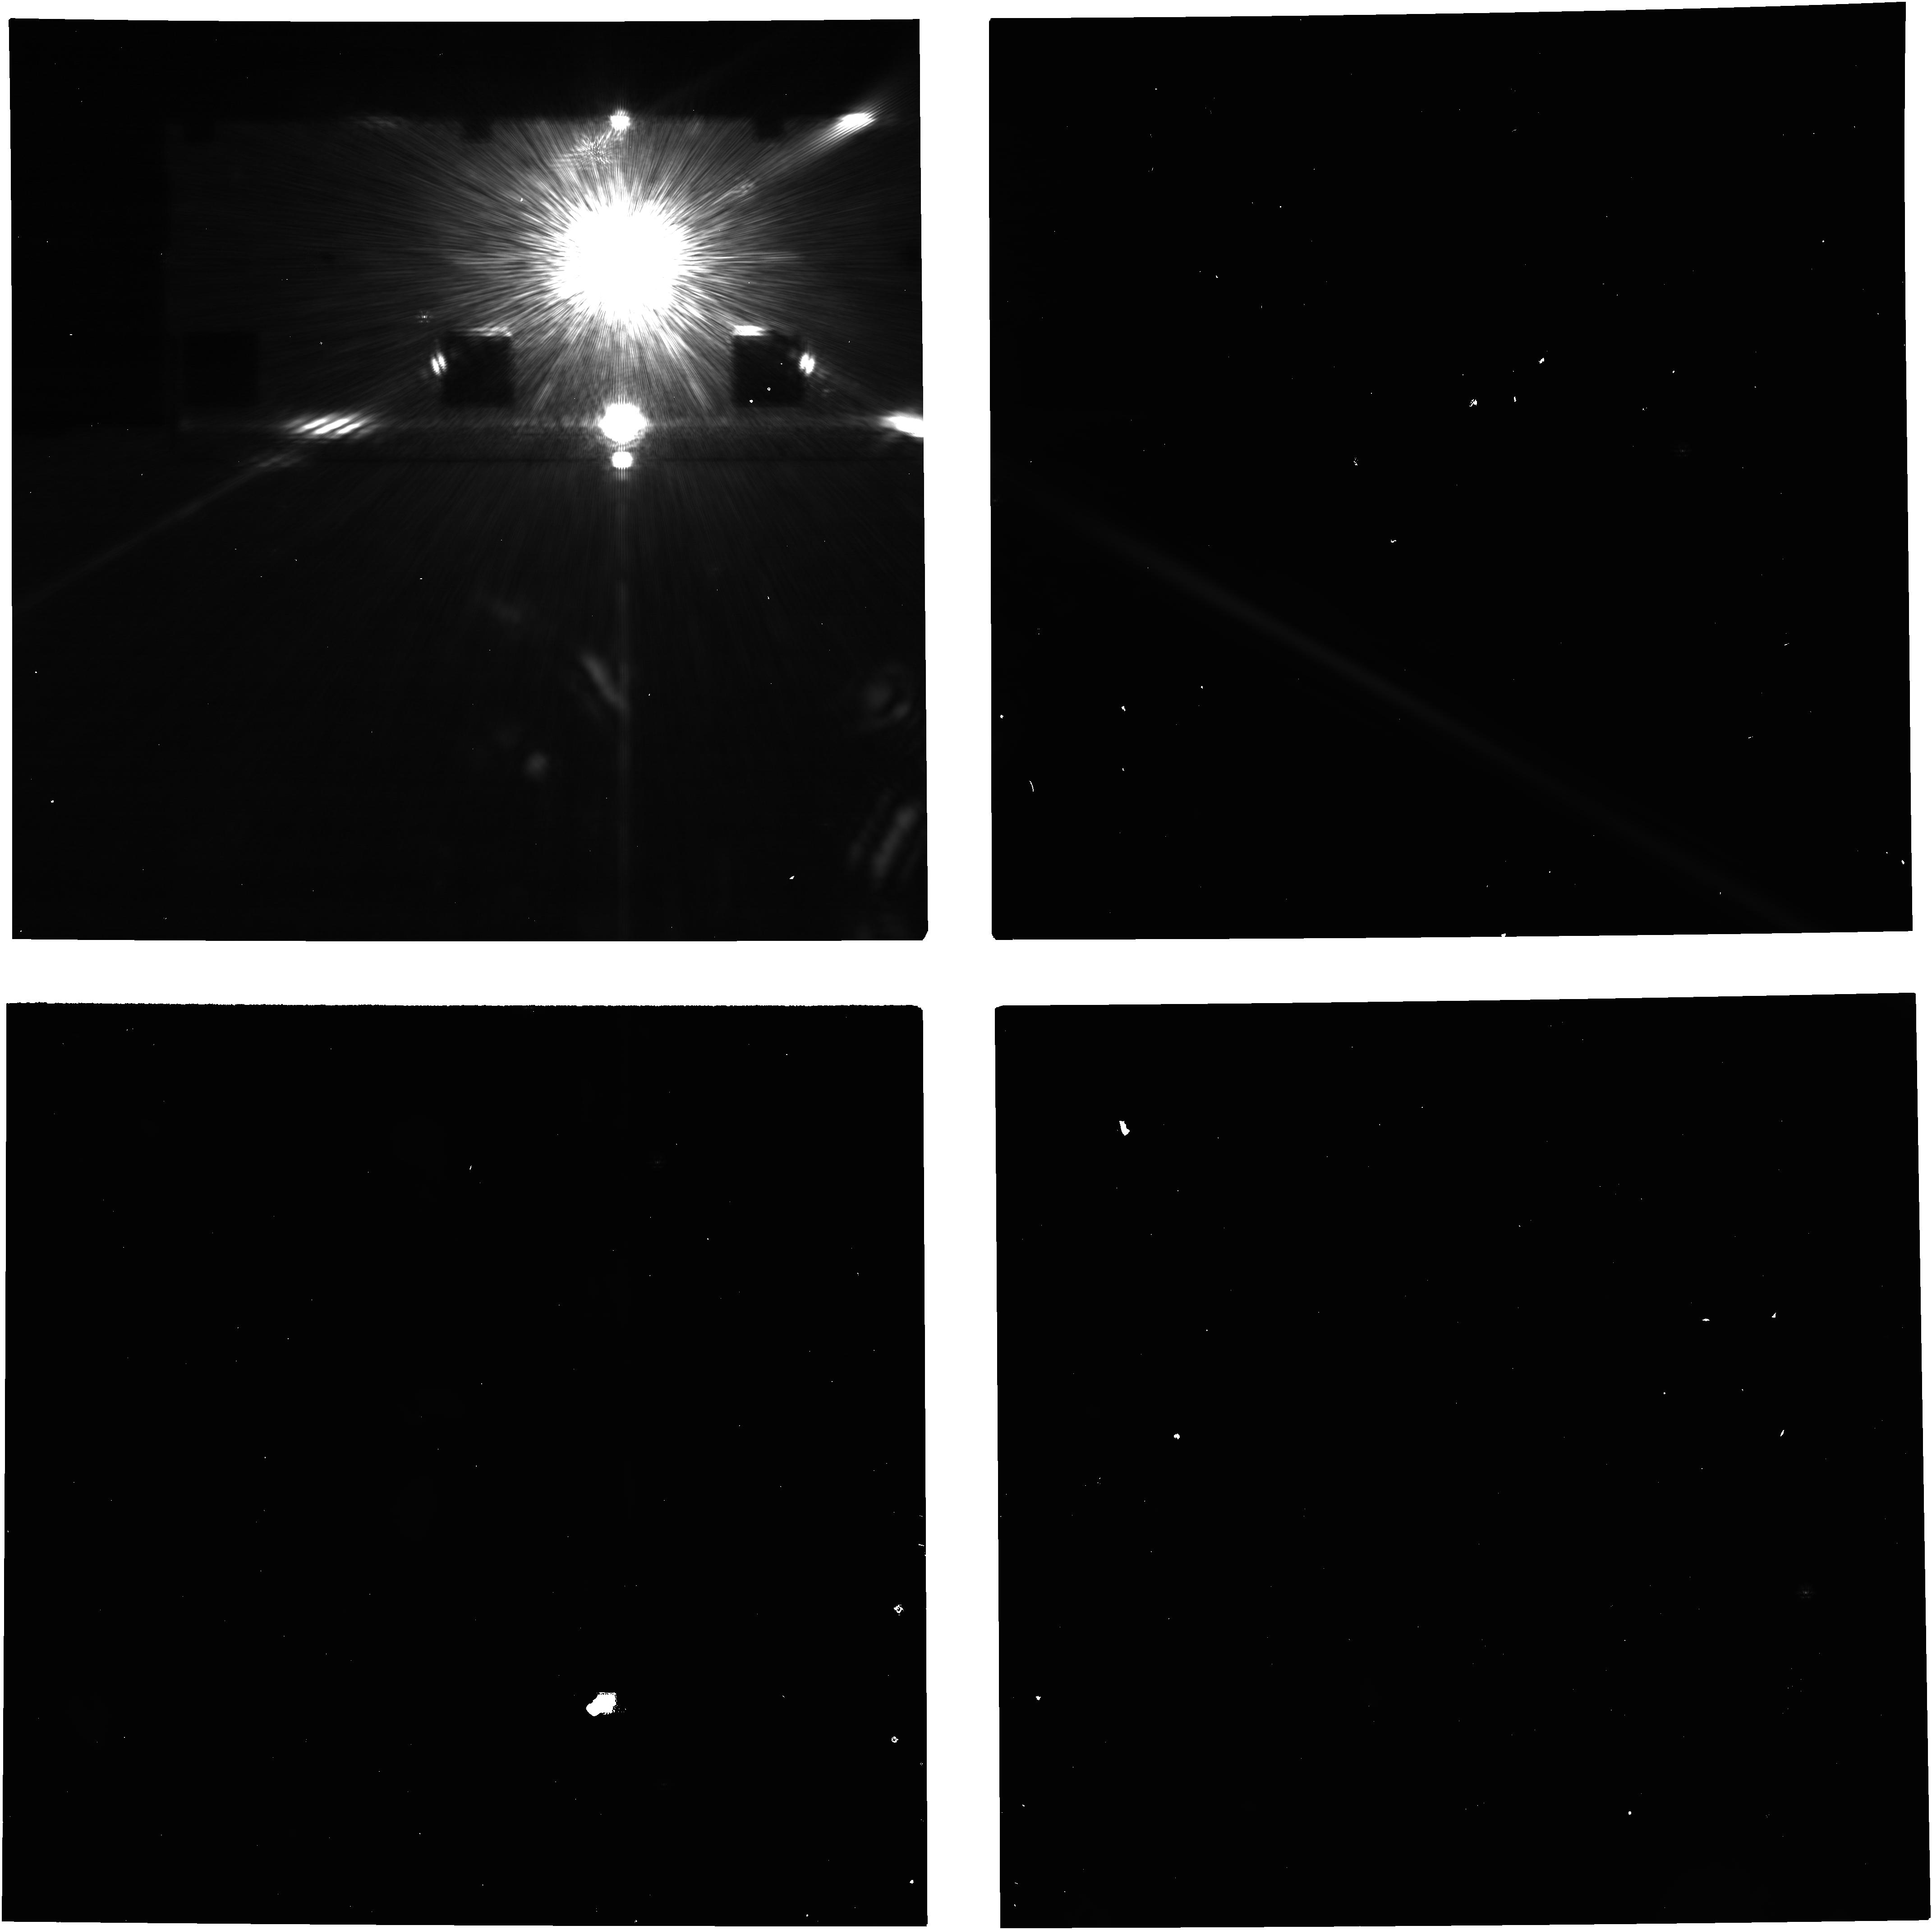
Target: FOMALHAUT. Instrument: NIRCAM. Filter: F200W+MASKRND. Exposure: 47 min. Observation ID: jw03925-o002_t001_nircam_f200w-maskrnd-image3

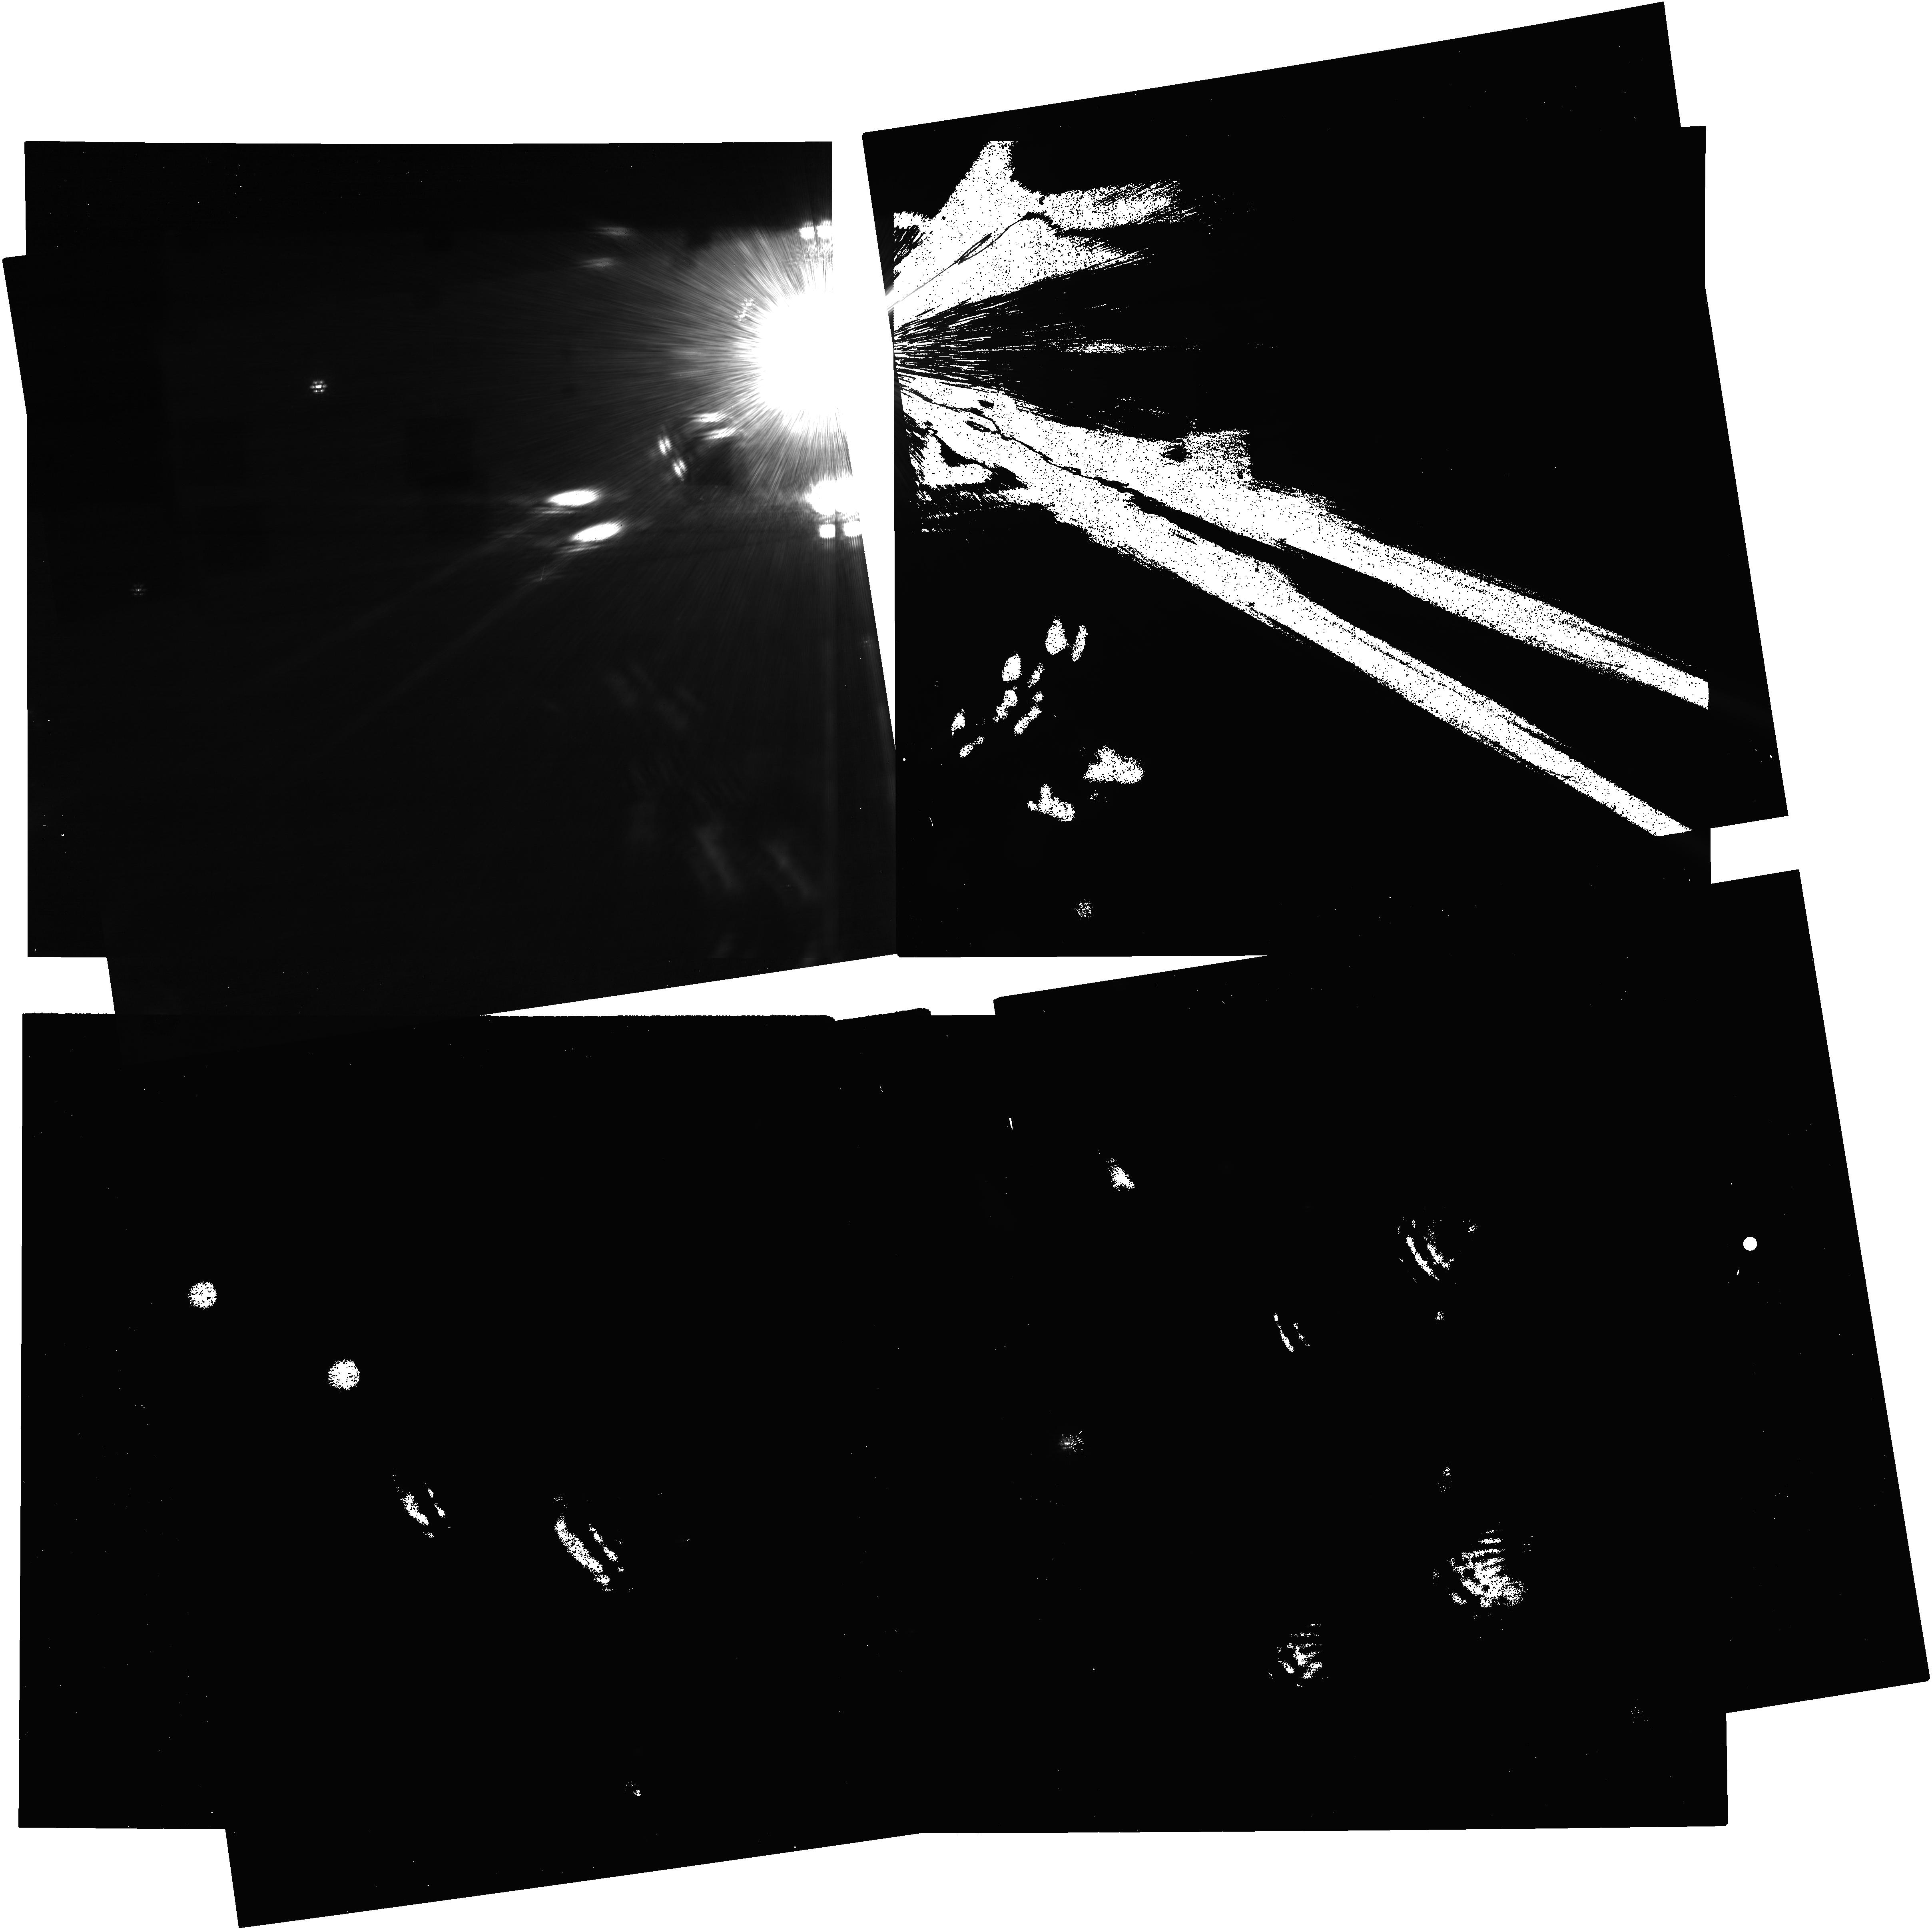
Target: FOMALHAUT. Instrument: NIRCAM. Filter: F200W+MASKRND. Exposure: 1.6 h. Observation ID: jw03925-c1012_t001_nircam_f200w-maskrnd-image3

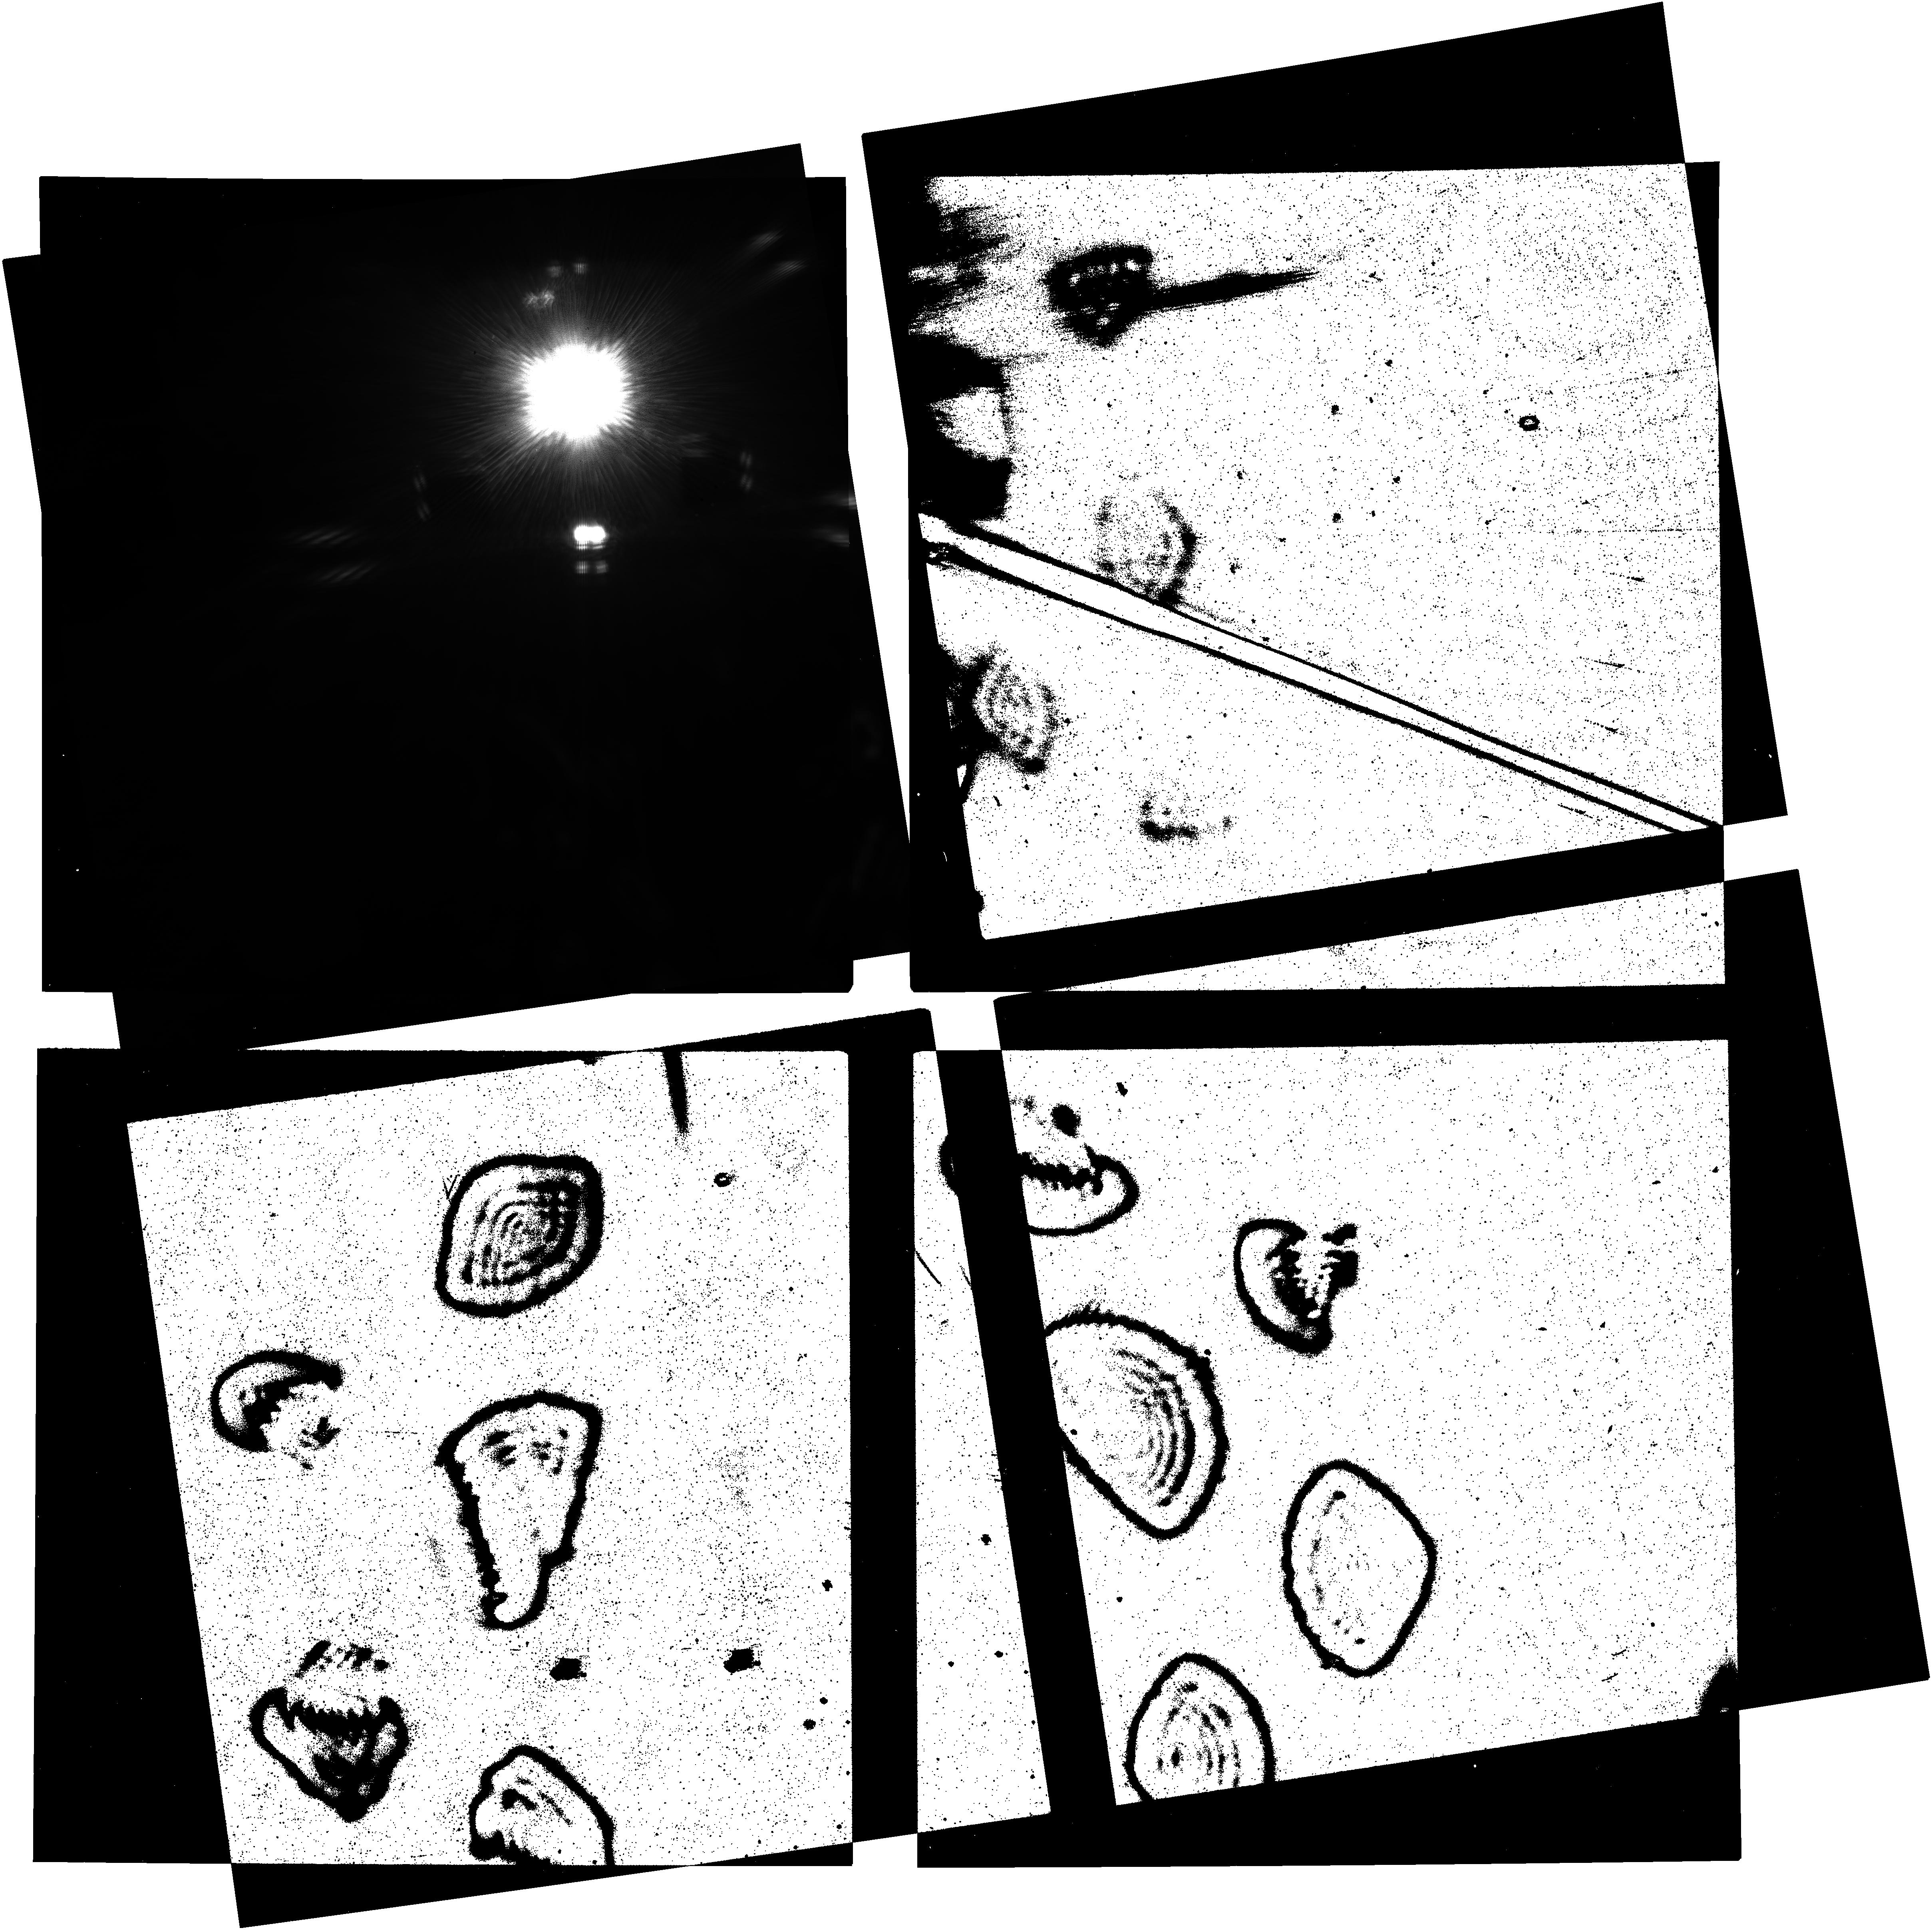
Target: FOMALHAUT. Instrument: NIRCAM. Filter: F200W+MASKRND. Exposure: 1.6 h. Observation ID: jw03925-c1008_t001_nircam_f200w-maskrnd-image3

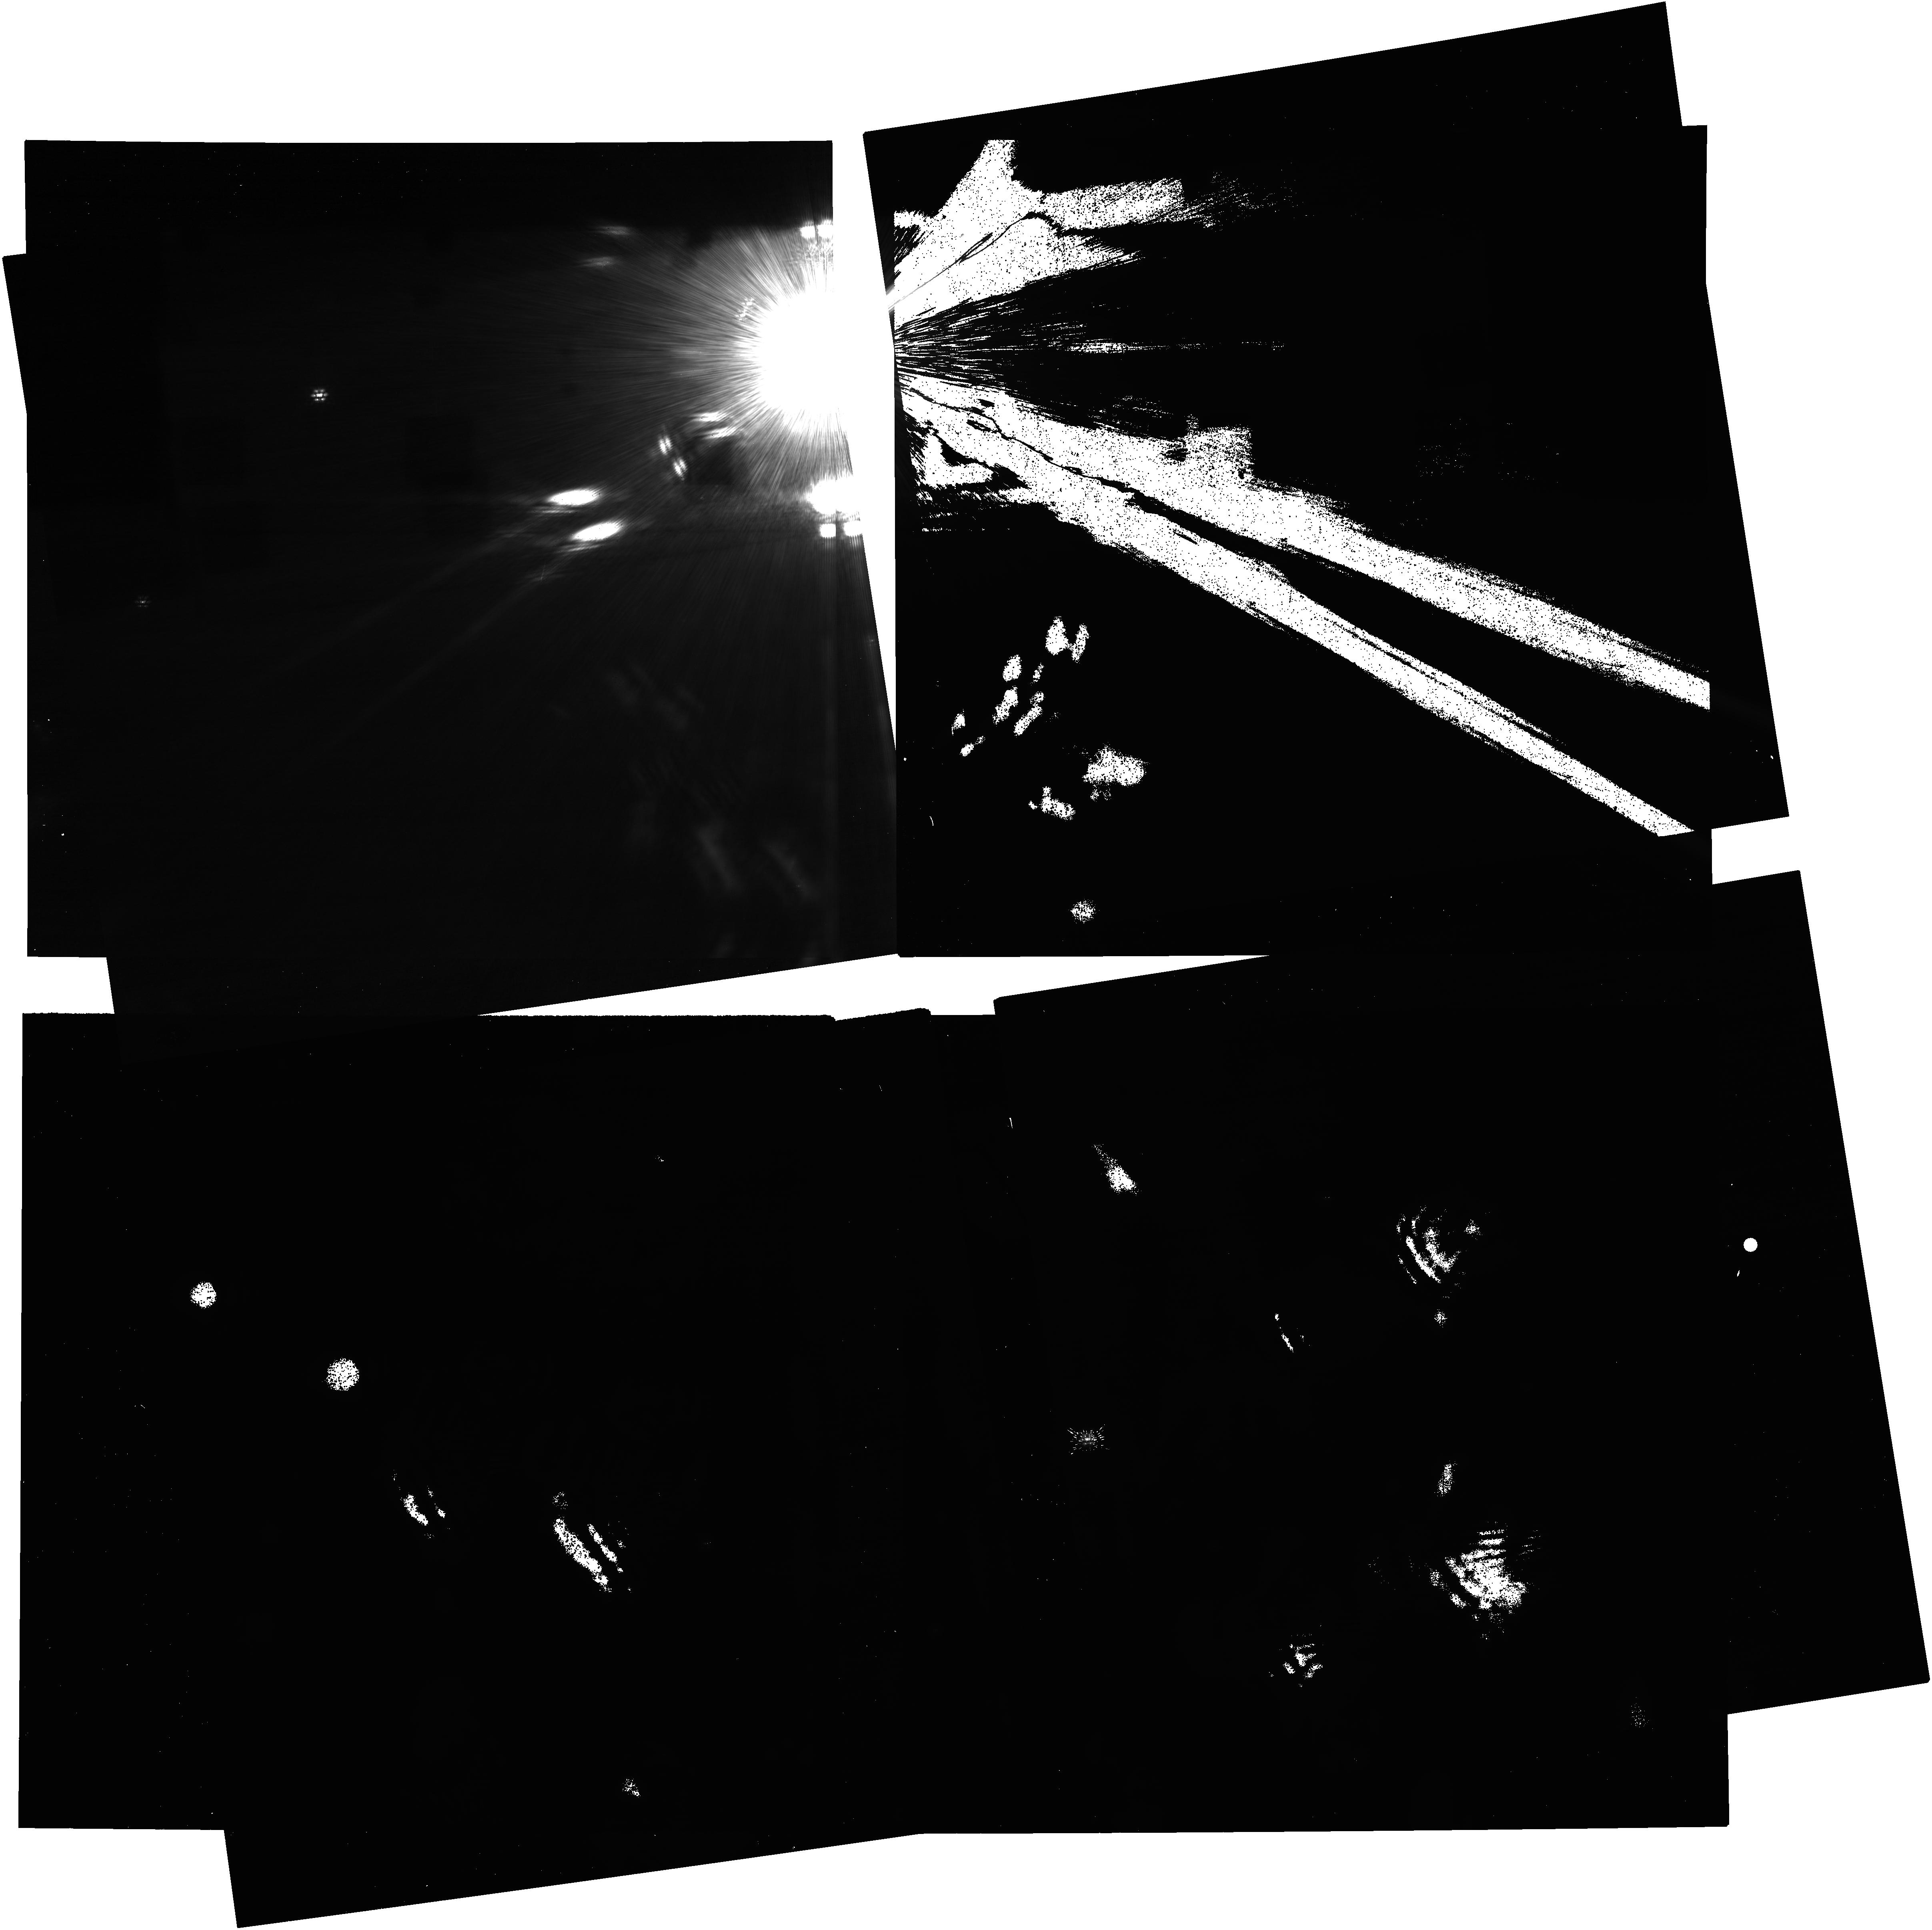
Target: FOMALHAUT. Instrument: NIRCAM. Filter: F200W+MASKRND. Exposure: 1.6 h. Observation ID: jw03925-c1010_t001_nircam_f200w-maskrnd-image3

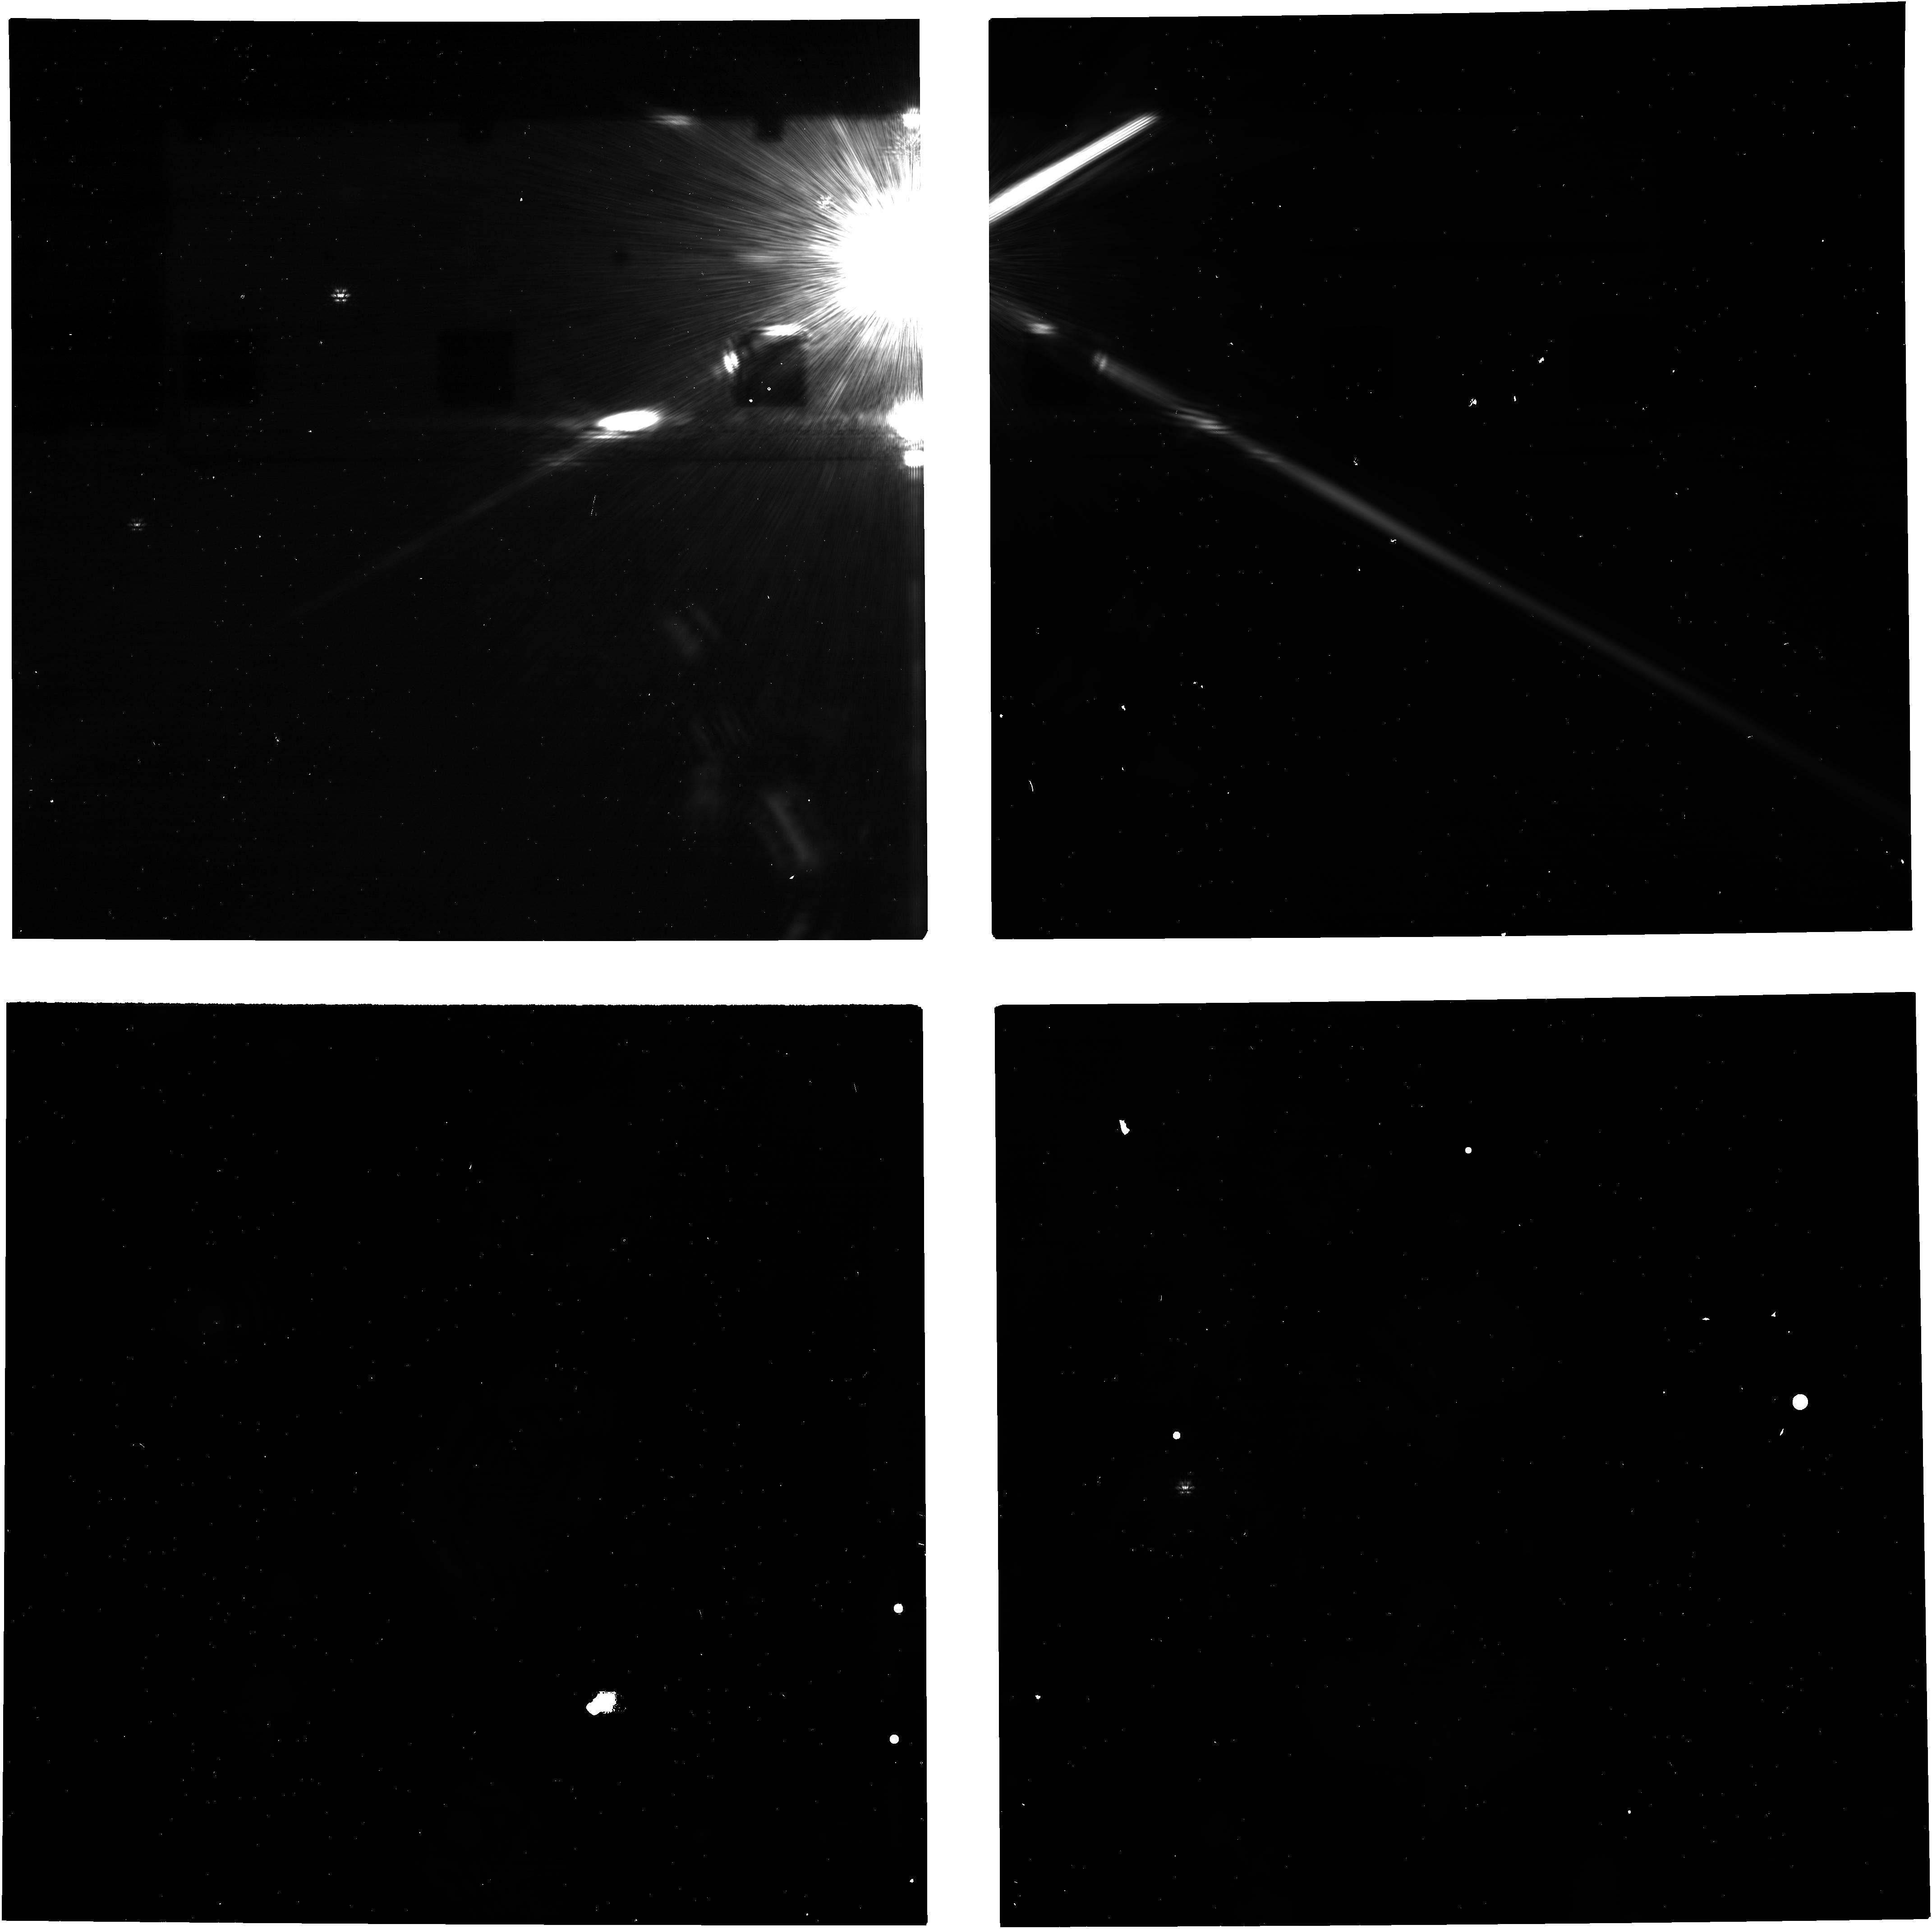
Target: FOMALHAUT. Instrument: NIRCAM. Filter: F200W+MASKRND. Exposure: 47 min. Observation ID: jw03925-o007_t001_nircam_f200w-maskrnd-image3

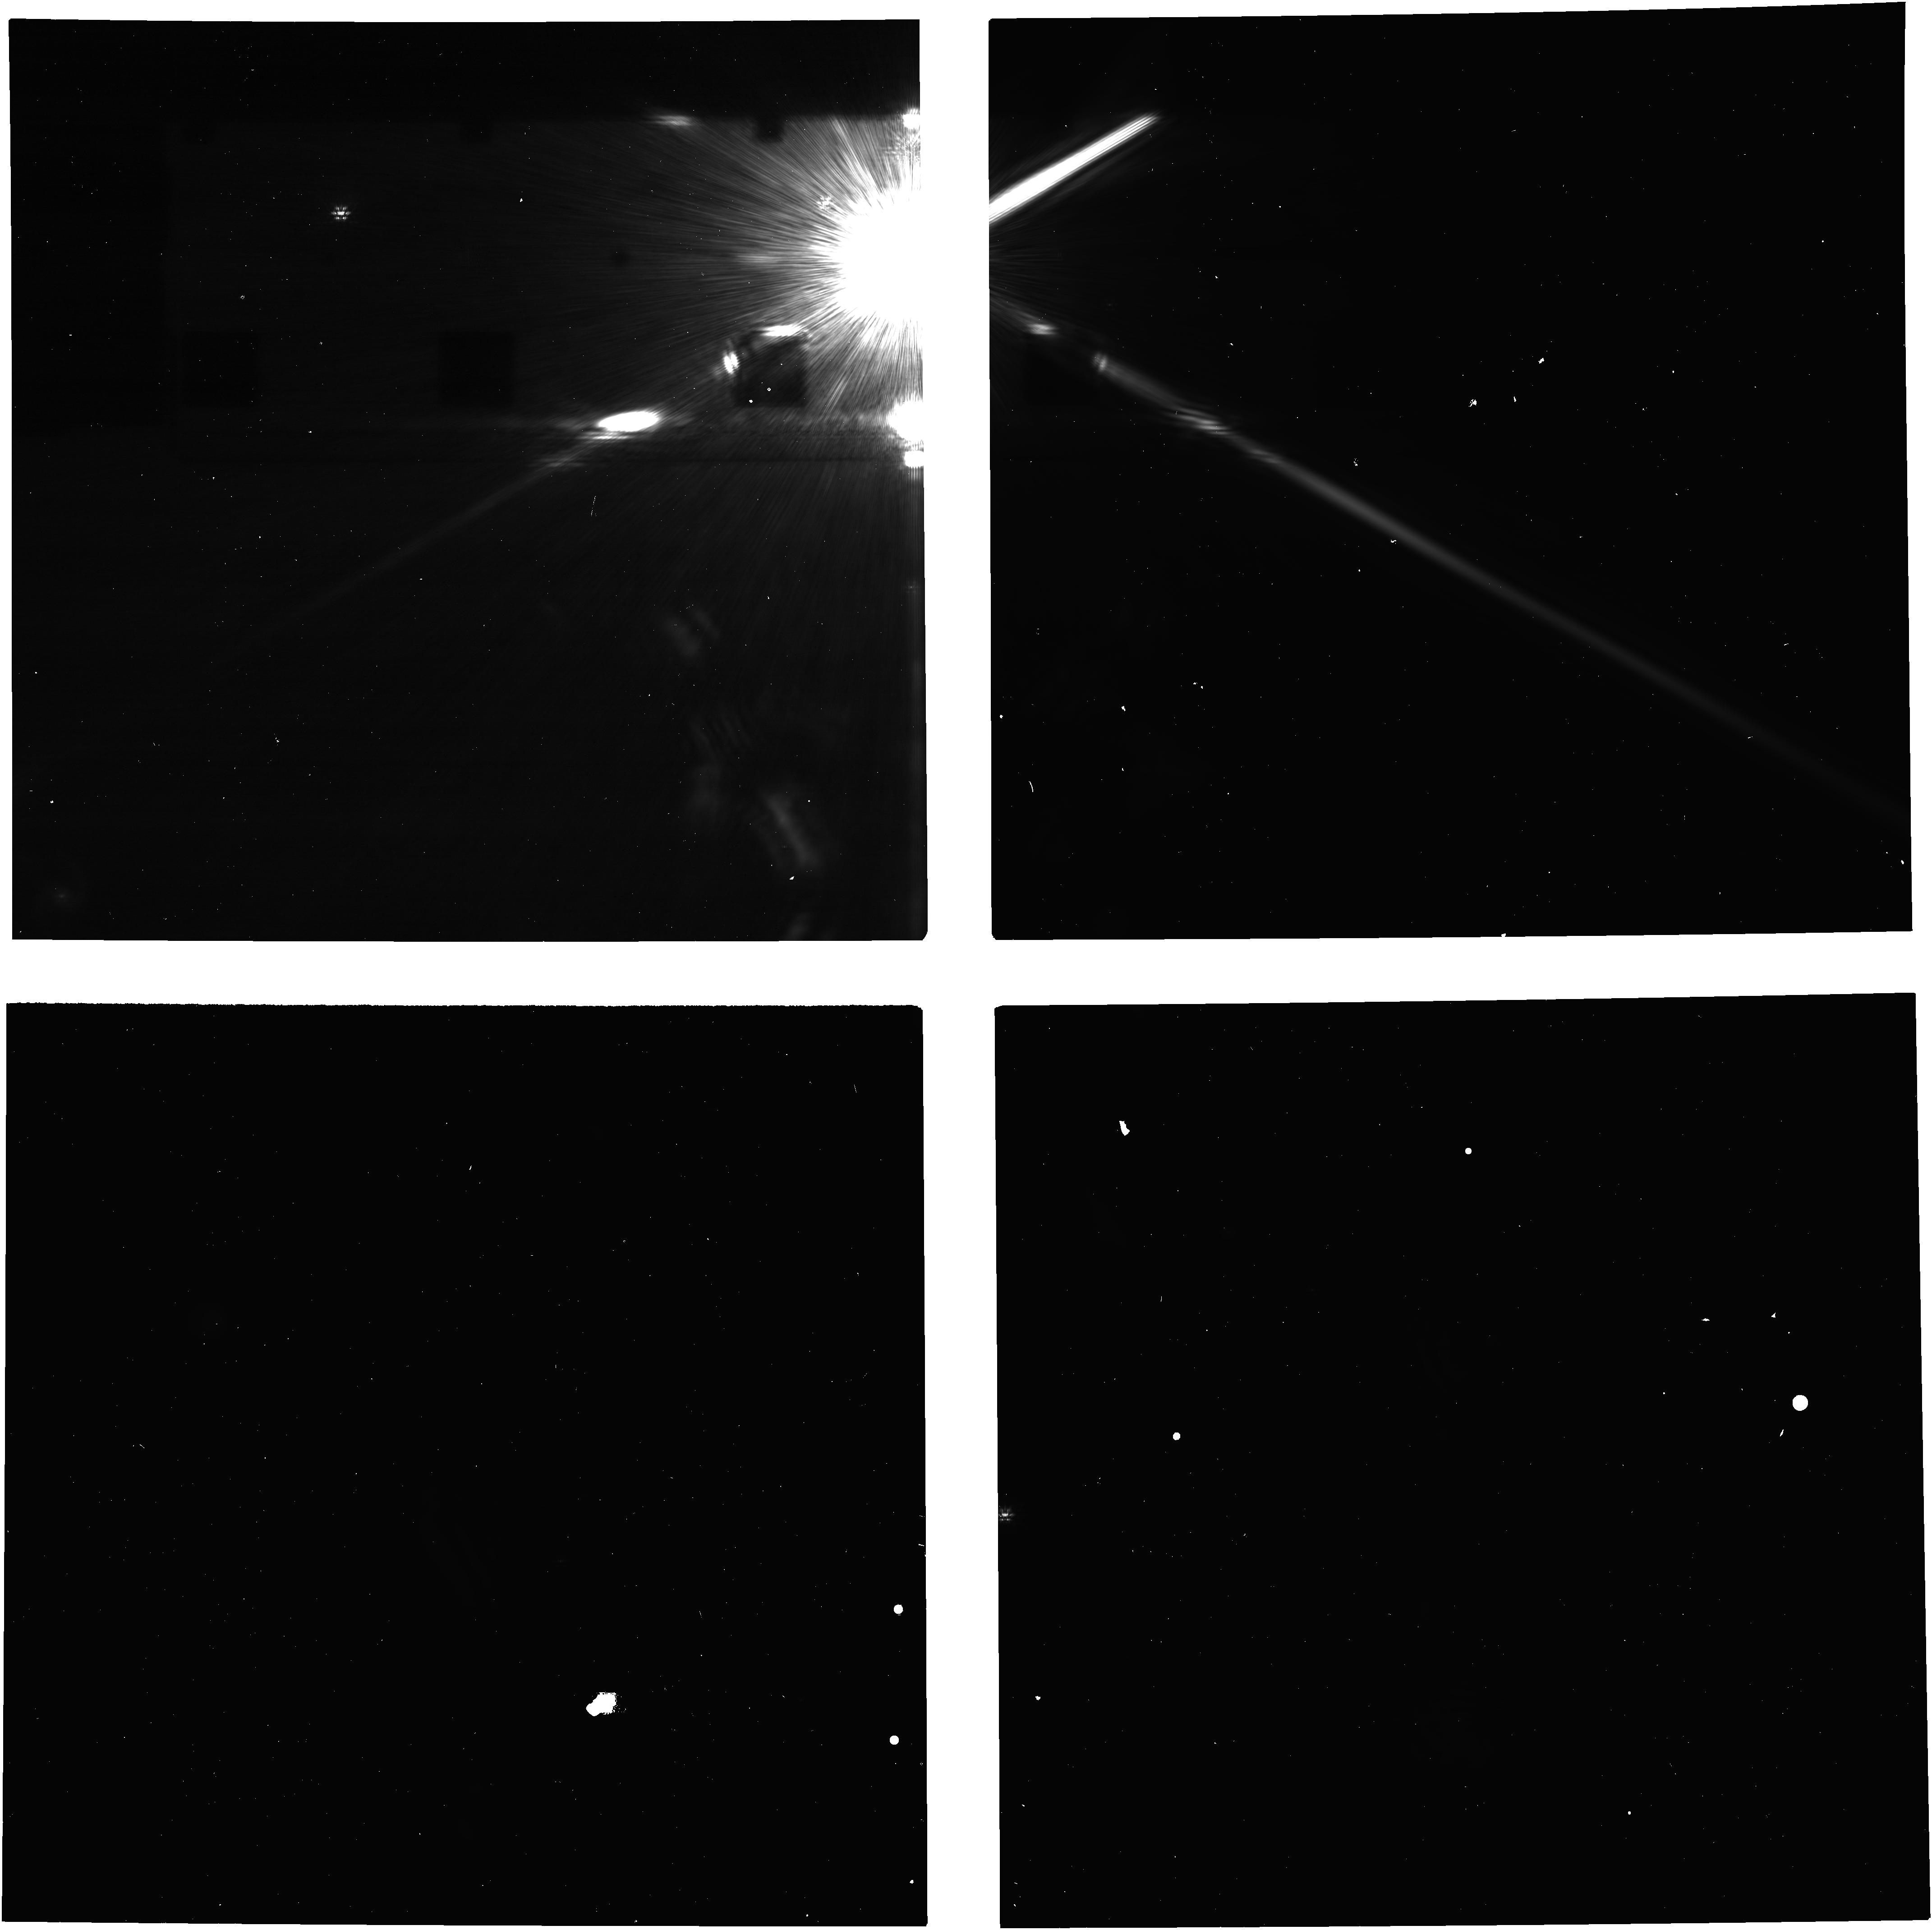
Target: FOMALHAUT. Instrument: NIRCAM. Filter: F200W+MASKRND. Exposure: 47 min. Observation ID: jw03925-o008_t001_nircam_f200w-maskrnd-image3

Planets or Giant Collisions  in the Fomalhaut Debris Disk System (PI: Beichman, Charles A.)

Fomalhaut is one of the original debris disk systems discovered through its strong infrared excess and the debris disk phenomenon soon became a signpost of the planet formation process. Direct imaging from the visible through the millimeter has led to a detailed characterization of the distribution of the dust orbiting Fomalhaut. Yet, until now, there has been no convincing evidence for planets in the Fomalhaut system. Most recently MIRI observed the disk revealing dramatic new details and multiple rings in the disk system, including an outer ``Kuiper Belt" ring at 140 AU, an inner ring, and a broad disk equivalent to the asteroid belt in the Solar System. NIRCam coronagraphic imaging has revealed a half dozen faint targets within and near the debris disk, including Source 1 which coincides with a compact region of enhanced dust emission seen by MIRI within the outer disk. Source 1, or one of the other NIRCam objects, might be planet-mass objects responsible for sculpting the various disk structures. Alternatively, with its unusual colors, Source 1 might be a transient knot of hot dust resulting from a recent collision of planetesimals which produced the excess MIRI emission. The goals of this program are: 1) to provide astrometric conformation (or rejection) for these sources to be associated with Fomalhaut through common proper motion; and 2) to improve the photometry to enable a fuller characterization of these sources. If one or more of the NIRCam objects prove to be part of the Fomalhaut system, then they will be some of the lowest mass planets yet discovered by direct imaging.